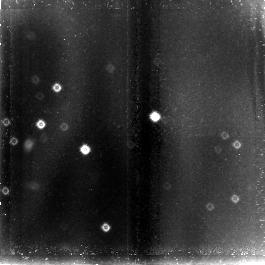
Target: field at RA 104.969°, Dec 14.254°
Instrument: NICMOS/NIC3
Filter: F110W
Exposure: 1.4 h
Observation ID: n4kn01030

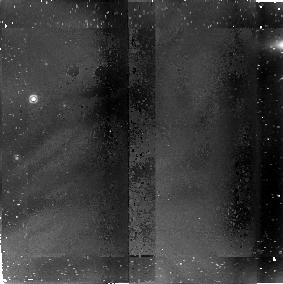
Target: PSR-B0656+14
Instrument: NICMOS/NIC2
Filter: F187W
Exposure: 42 min
Observation ID: n4kn010a0

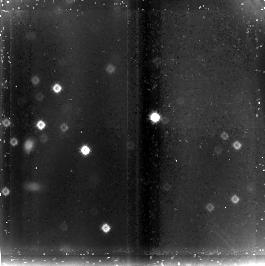
Target: field at RA 104.969°, Dec 14.254°
Instrument: NICMOS/NIC3
Filter: F160W
Exposure: 42 min
Observation ID: n4kn010c0

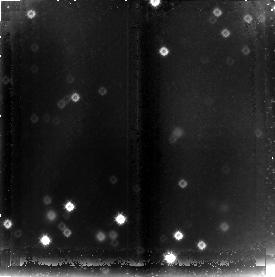
Target: field at RA 98.494°, Dec 17.786°
Instrument: NICMOS/NIC3
Filter: F160W
Exposure: 2.8 h
Observation ID: n4kn03030

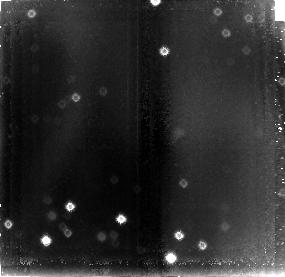
Target: field at RA 98.495°, Dec 17.786°
Instrument: NICMOS/NIC3
Filter: F110W
Exposure: 3.5 h
Observation ID: n4kn02030

Infrared Radiation from Middle-Aged Pulsars (PI: Pavlov, George G.)

We have studied several middle-aged pulsars in detail at optical and ultraviolet wavelengths. Their spectral distributions indicate that both surface thermal emission and nonthermal magnetospheric processes are present. These components need to be resolved before reliable tests of theories of neutron-star cooling and nonthermal evolution can be made. The nonthermal component was unexpected theoretically, and it is clear that it will dominate in the near infrared. We propose to measure the IR fluxes of two middle-aged pulsars, 0656+14 and Geminga, with three broad- band filters. This will enable us to determine the slope of the nonthermal components of their radiation, to pin down the intensity of the thermal component, and to understand the origin of certain spectral features which have apparently been observed in their optical spectra and attributed to ion- cyclotron resonances.